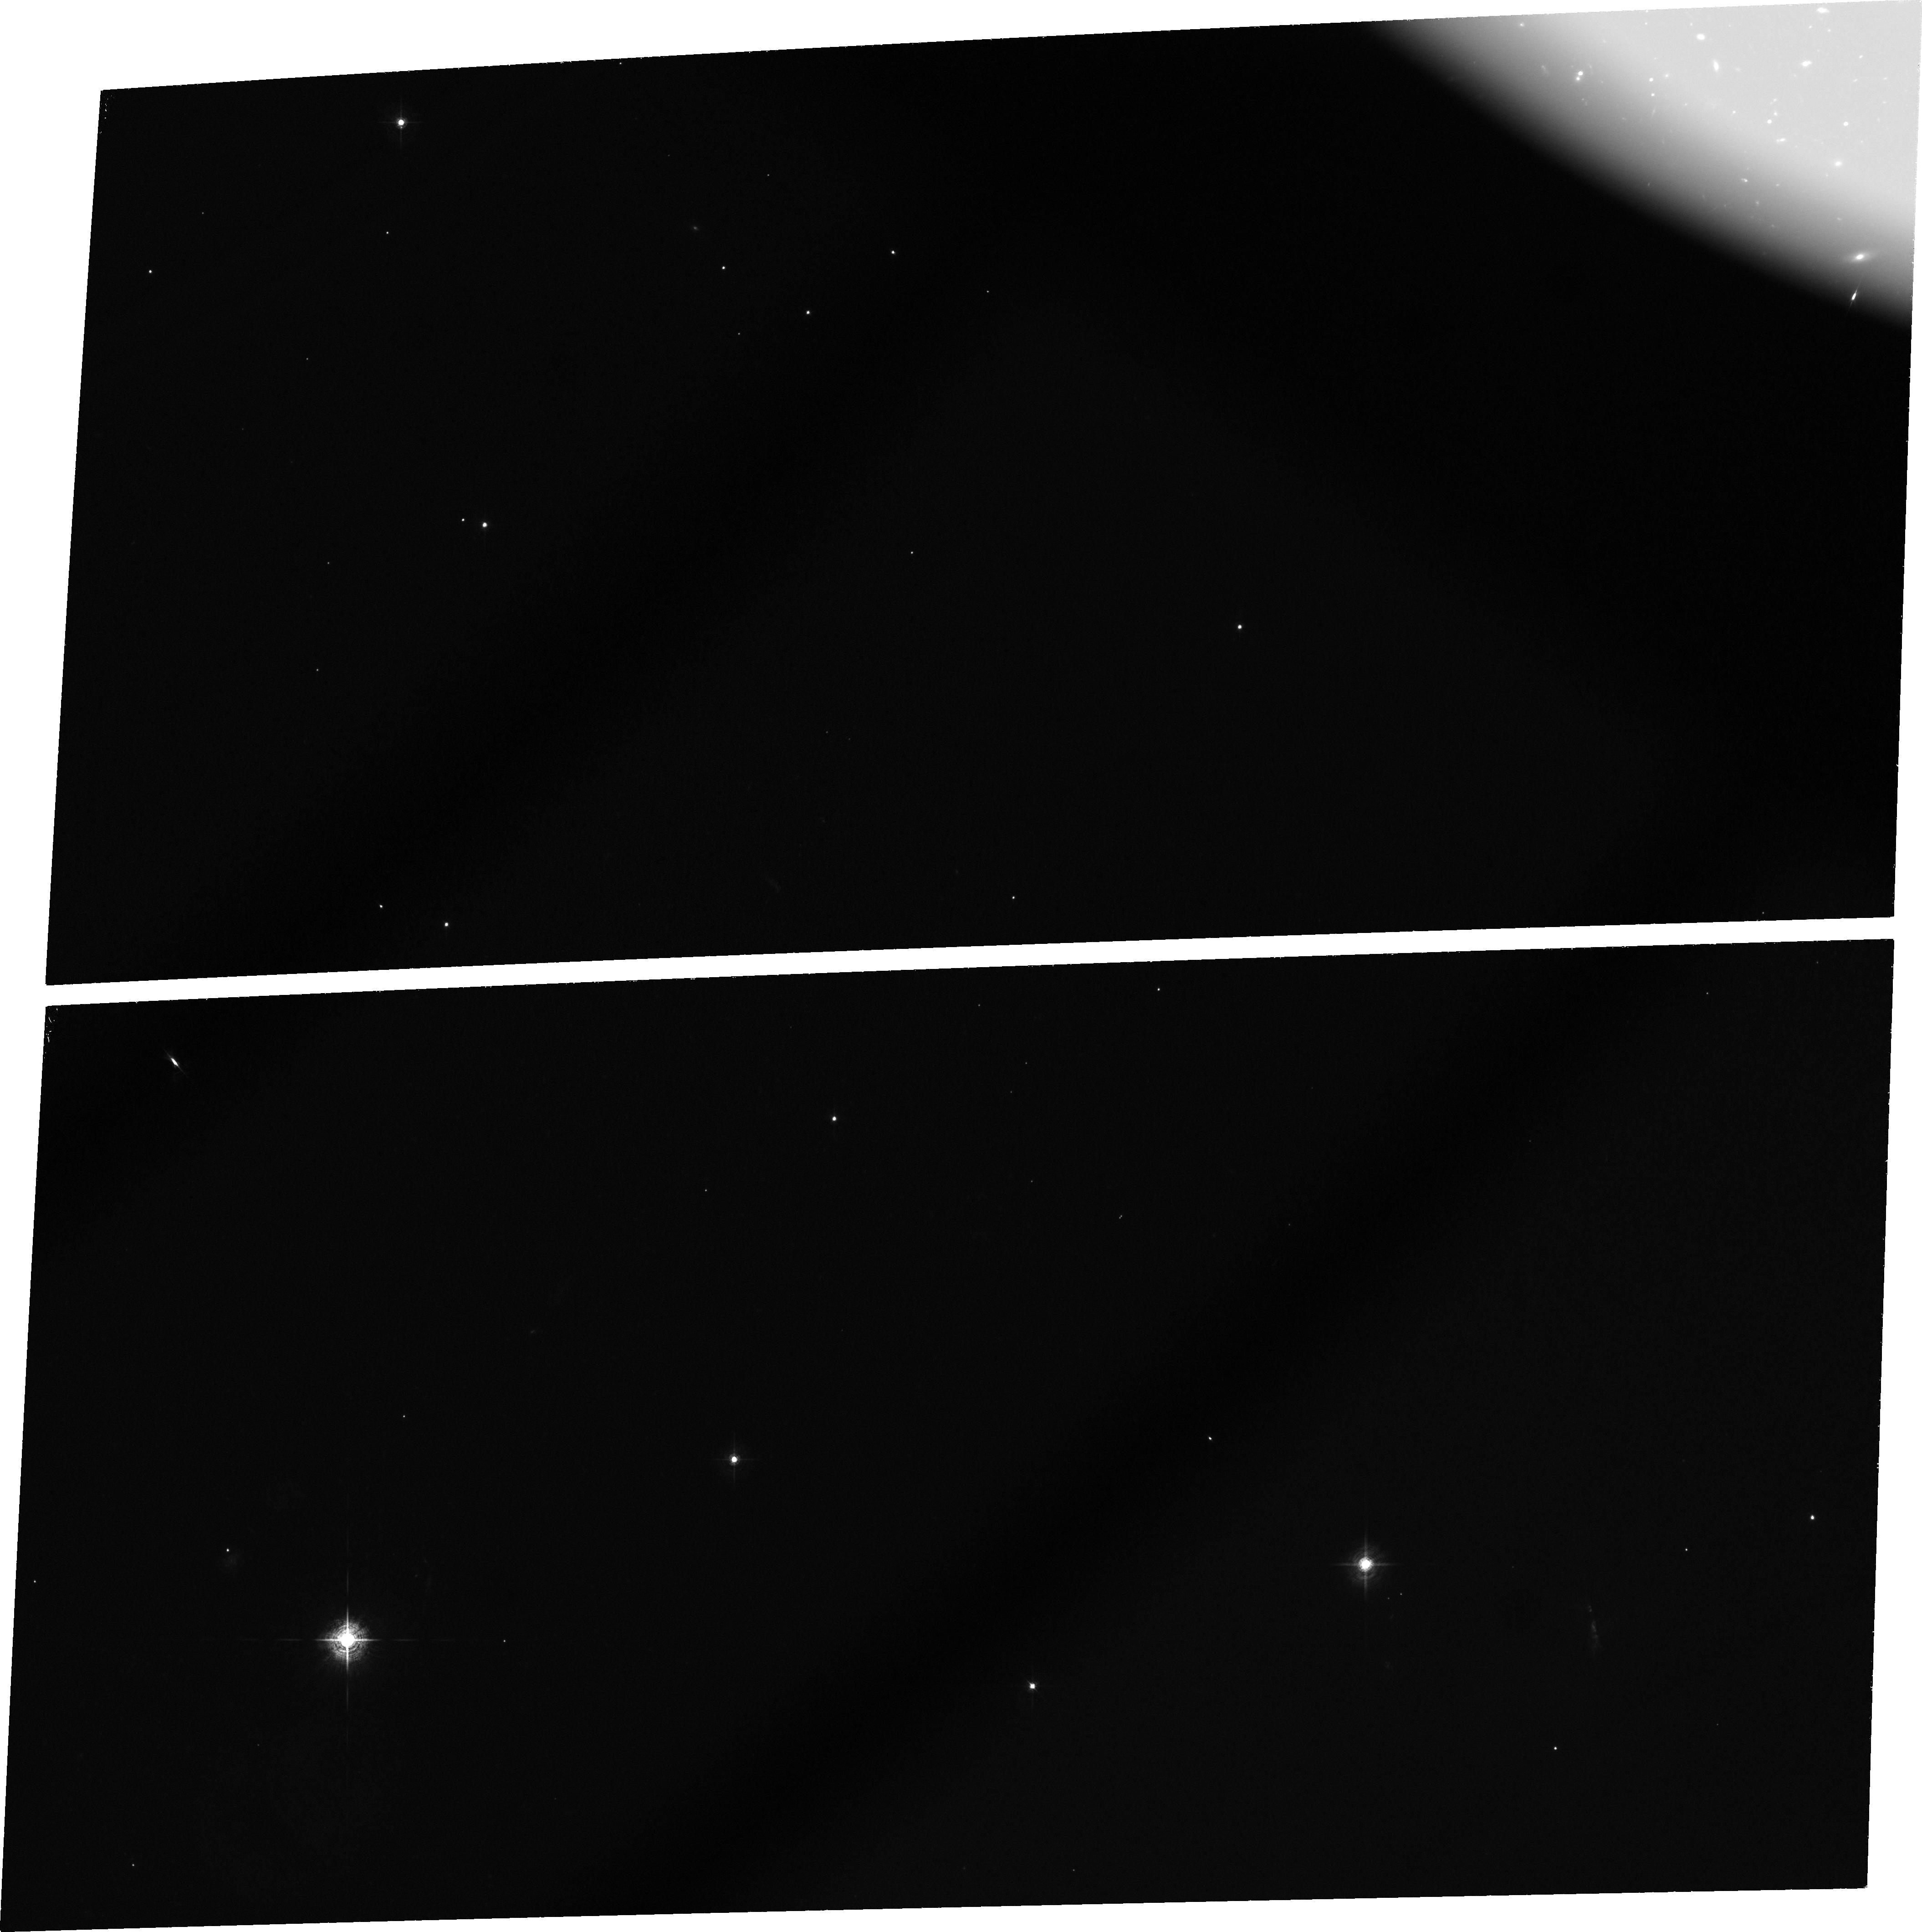
Target: RG4C4117. Instrument: ACS/WFC. Filter: FR601N. Exposure: 2.8 h. Observation ID: j8pe30010

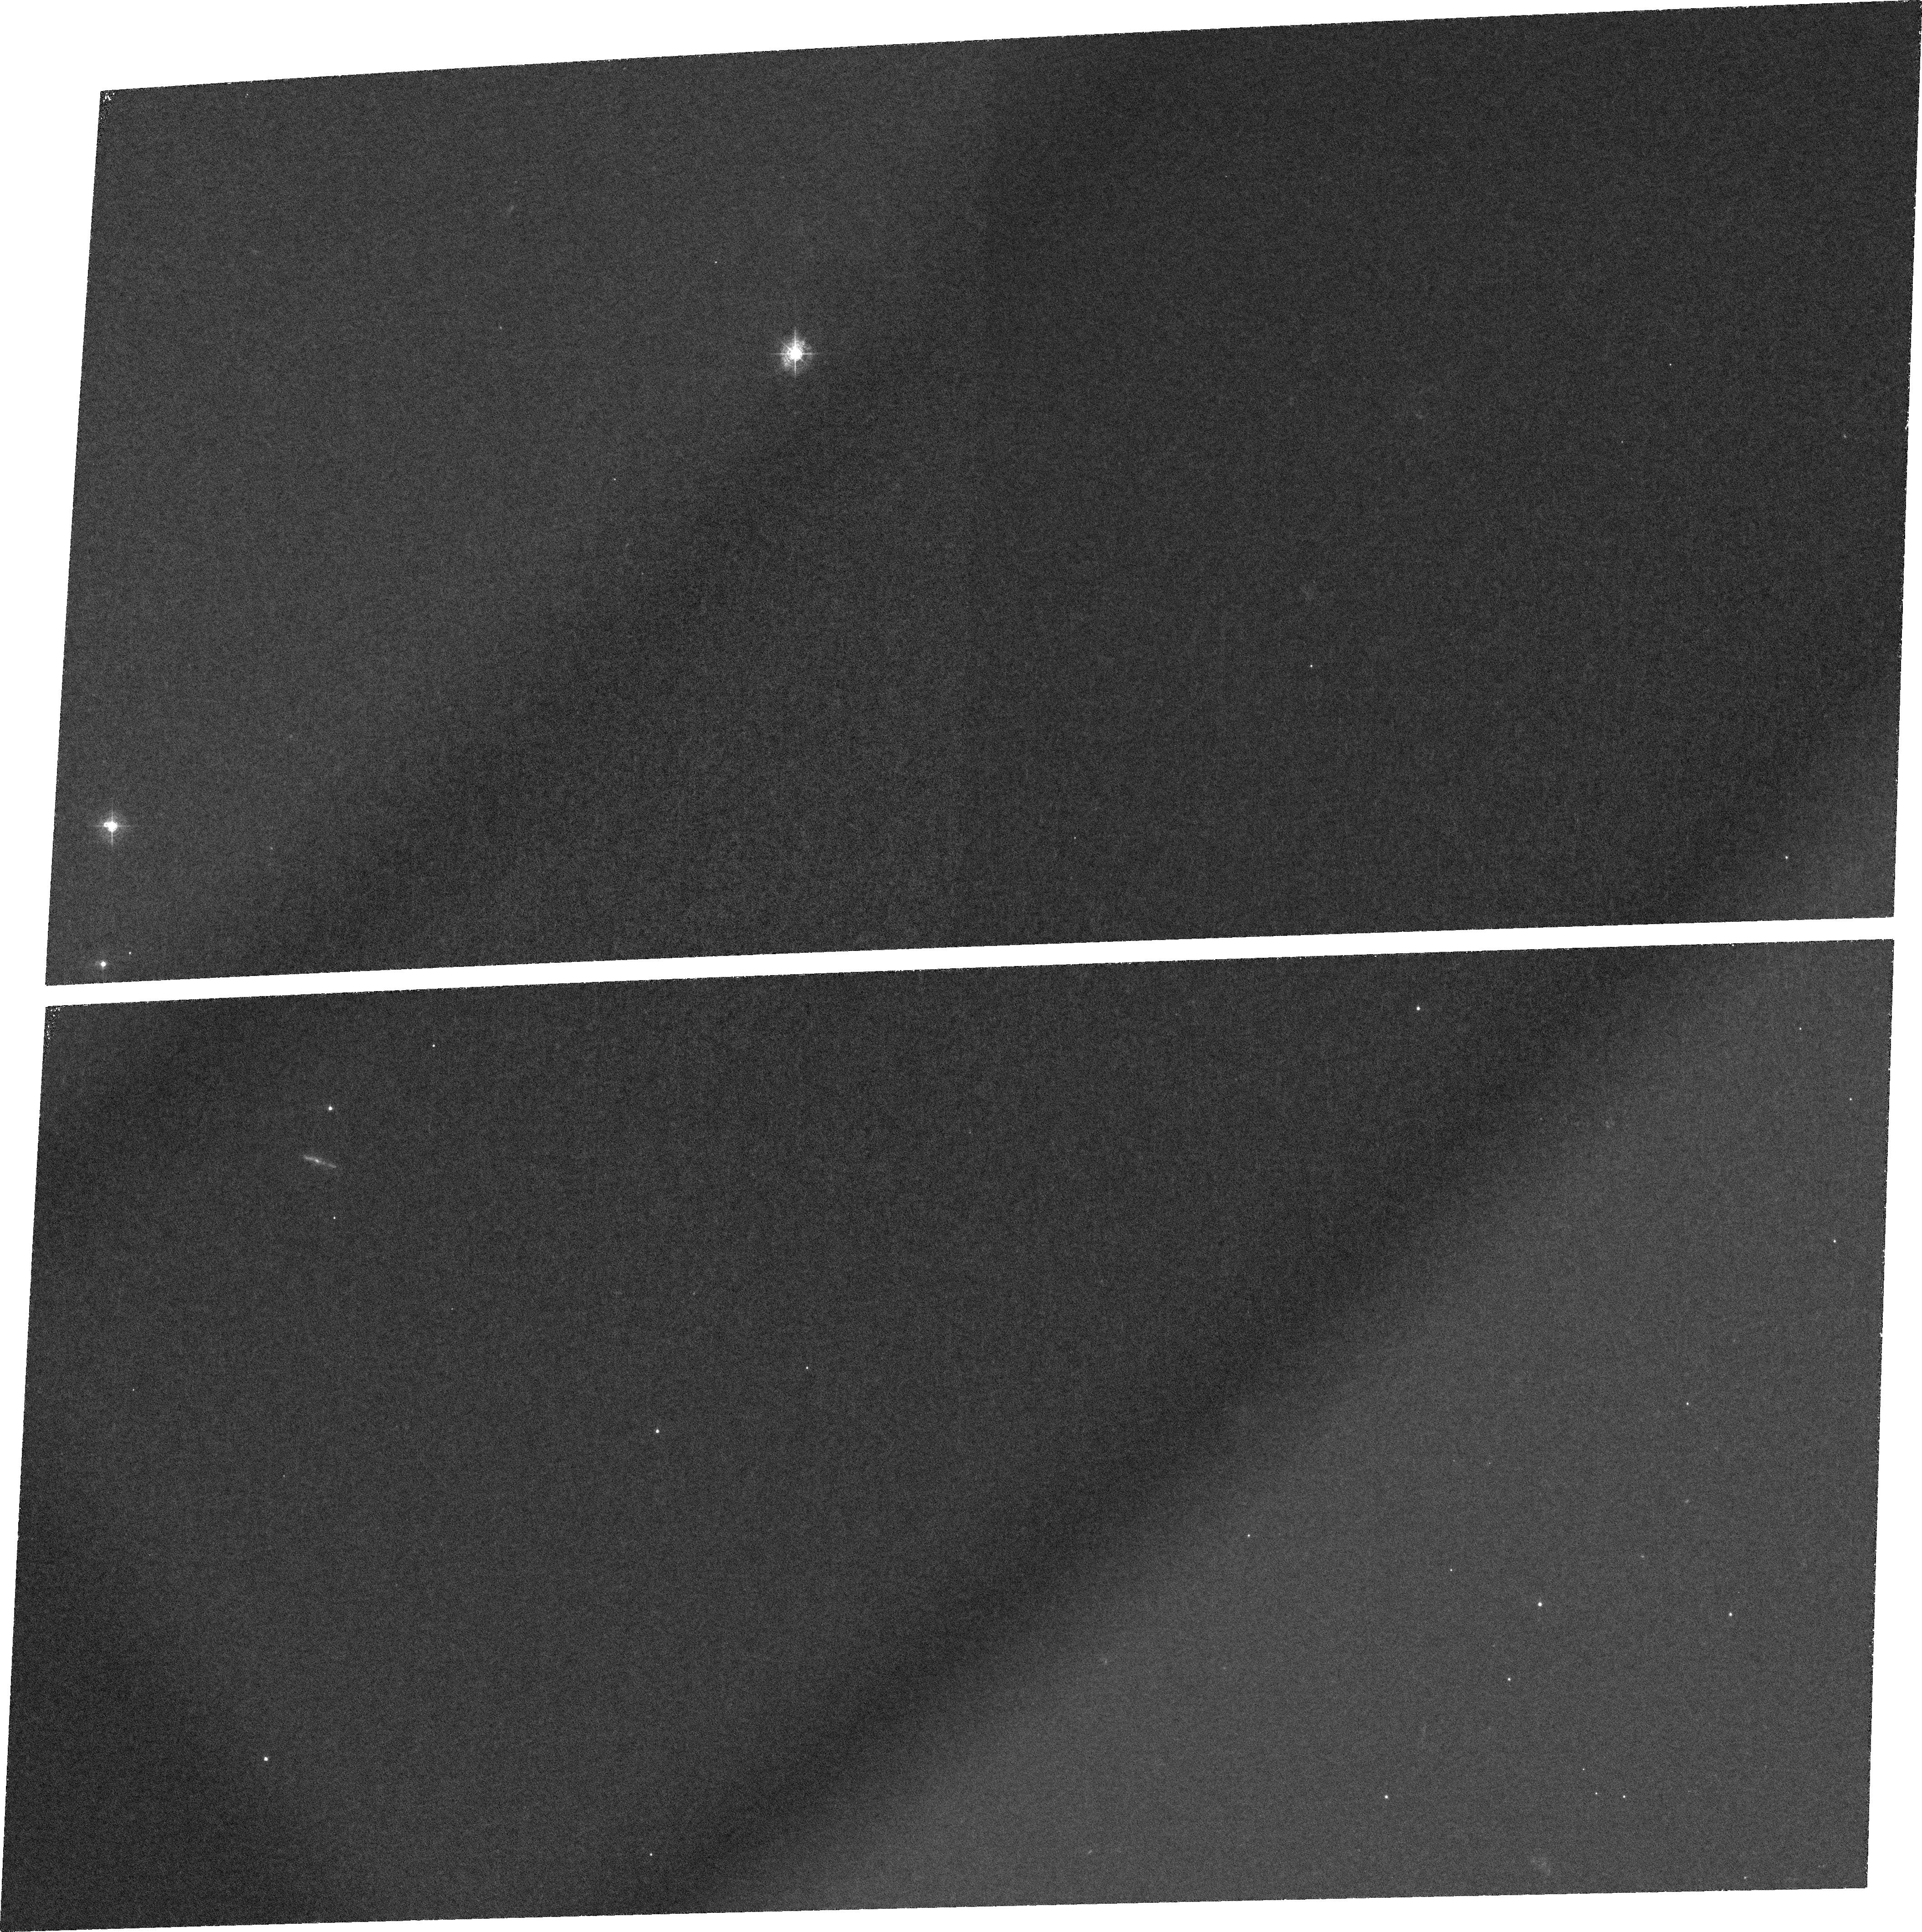
Target: MRC1138-262. Instrument: ACS/WFC. Filter: FR388N. Exposure: 2.8 h. Observation ID: j8pe10010

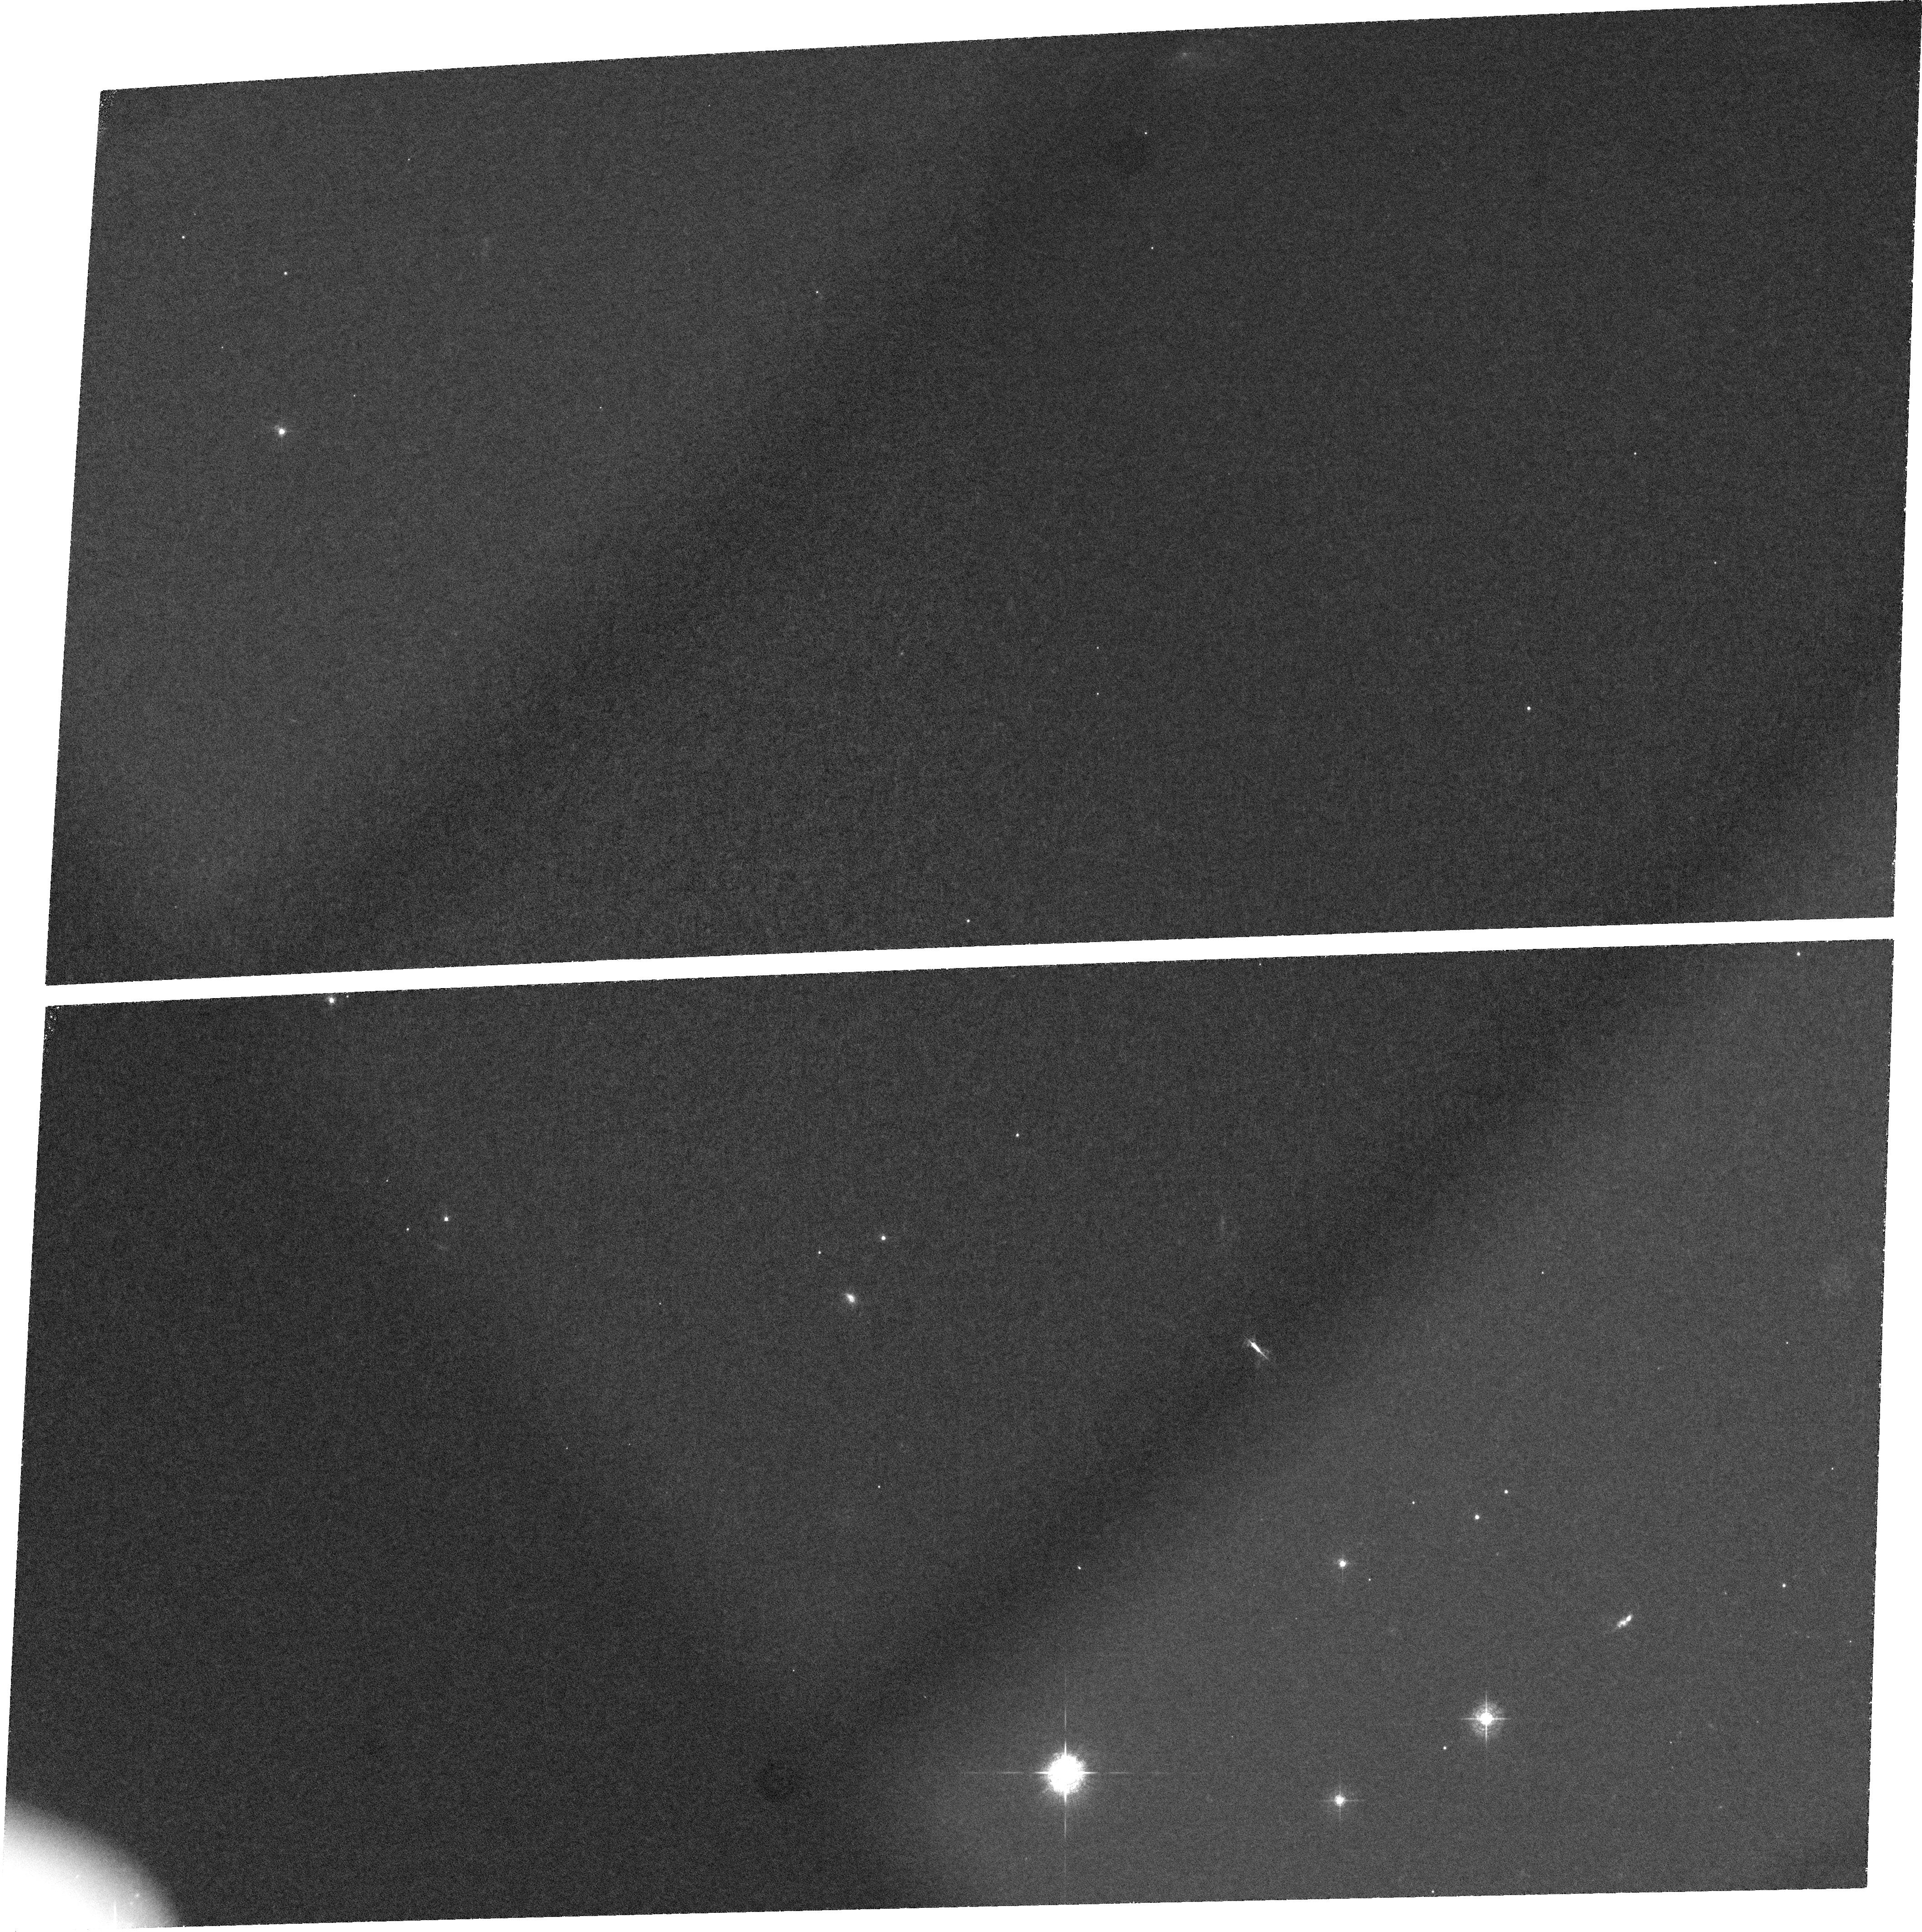
Target: MRC0943-242. Instrument: ACS/WFC. Filter: FR462N. Exposure: 2.8 h. Observation ID: j8pe20010

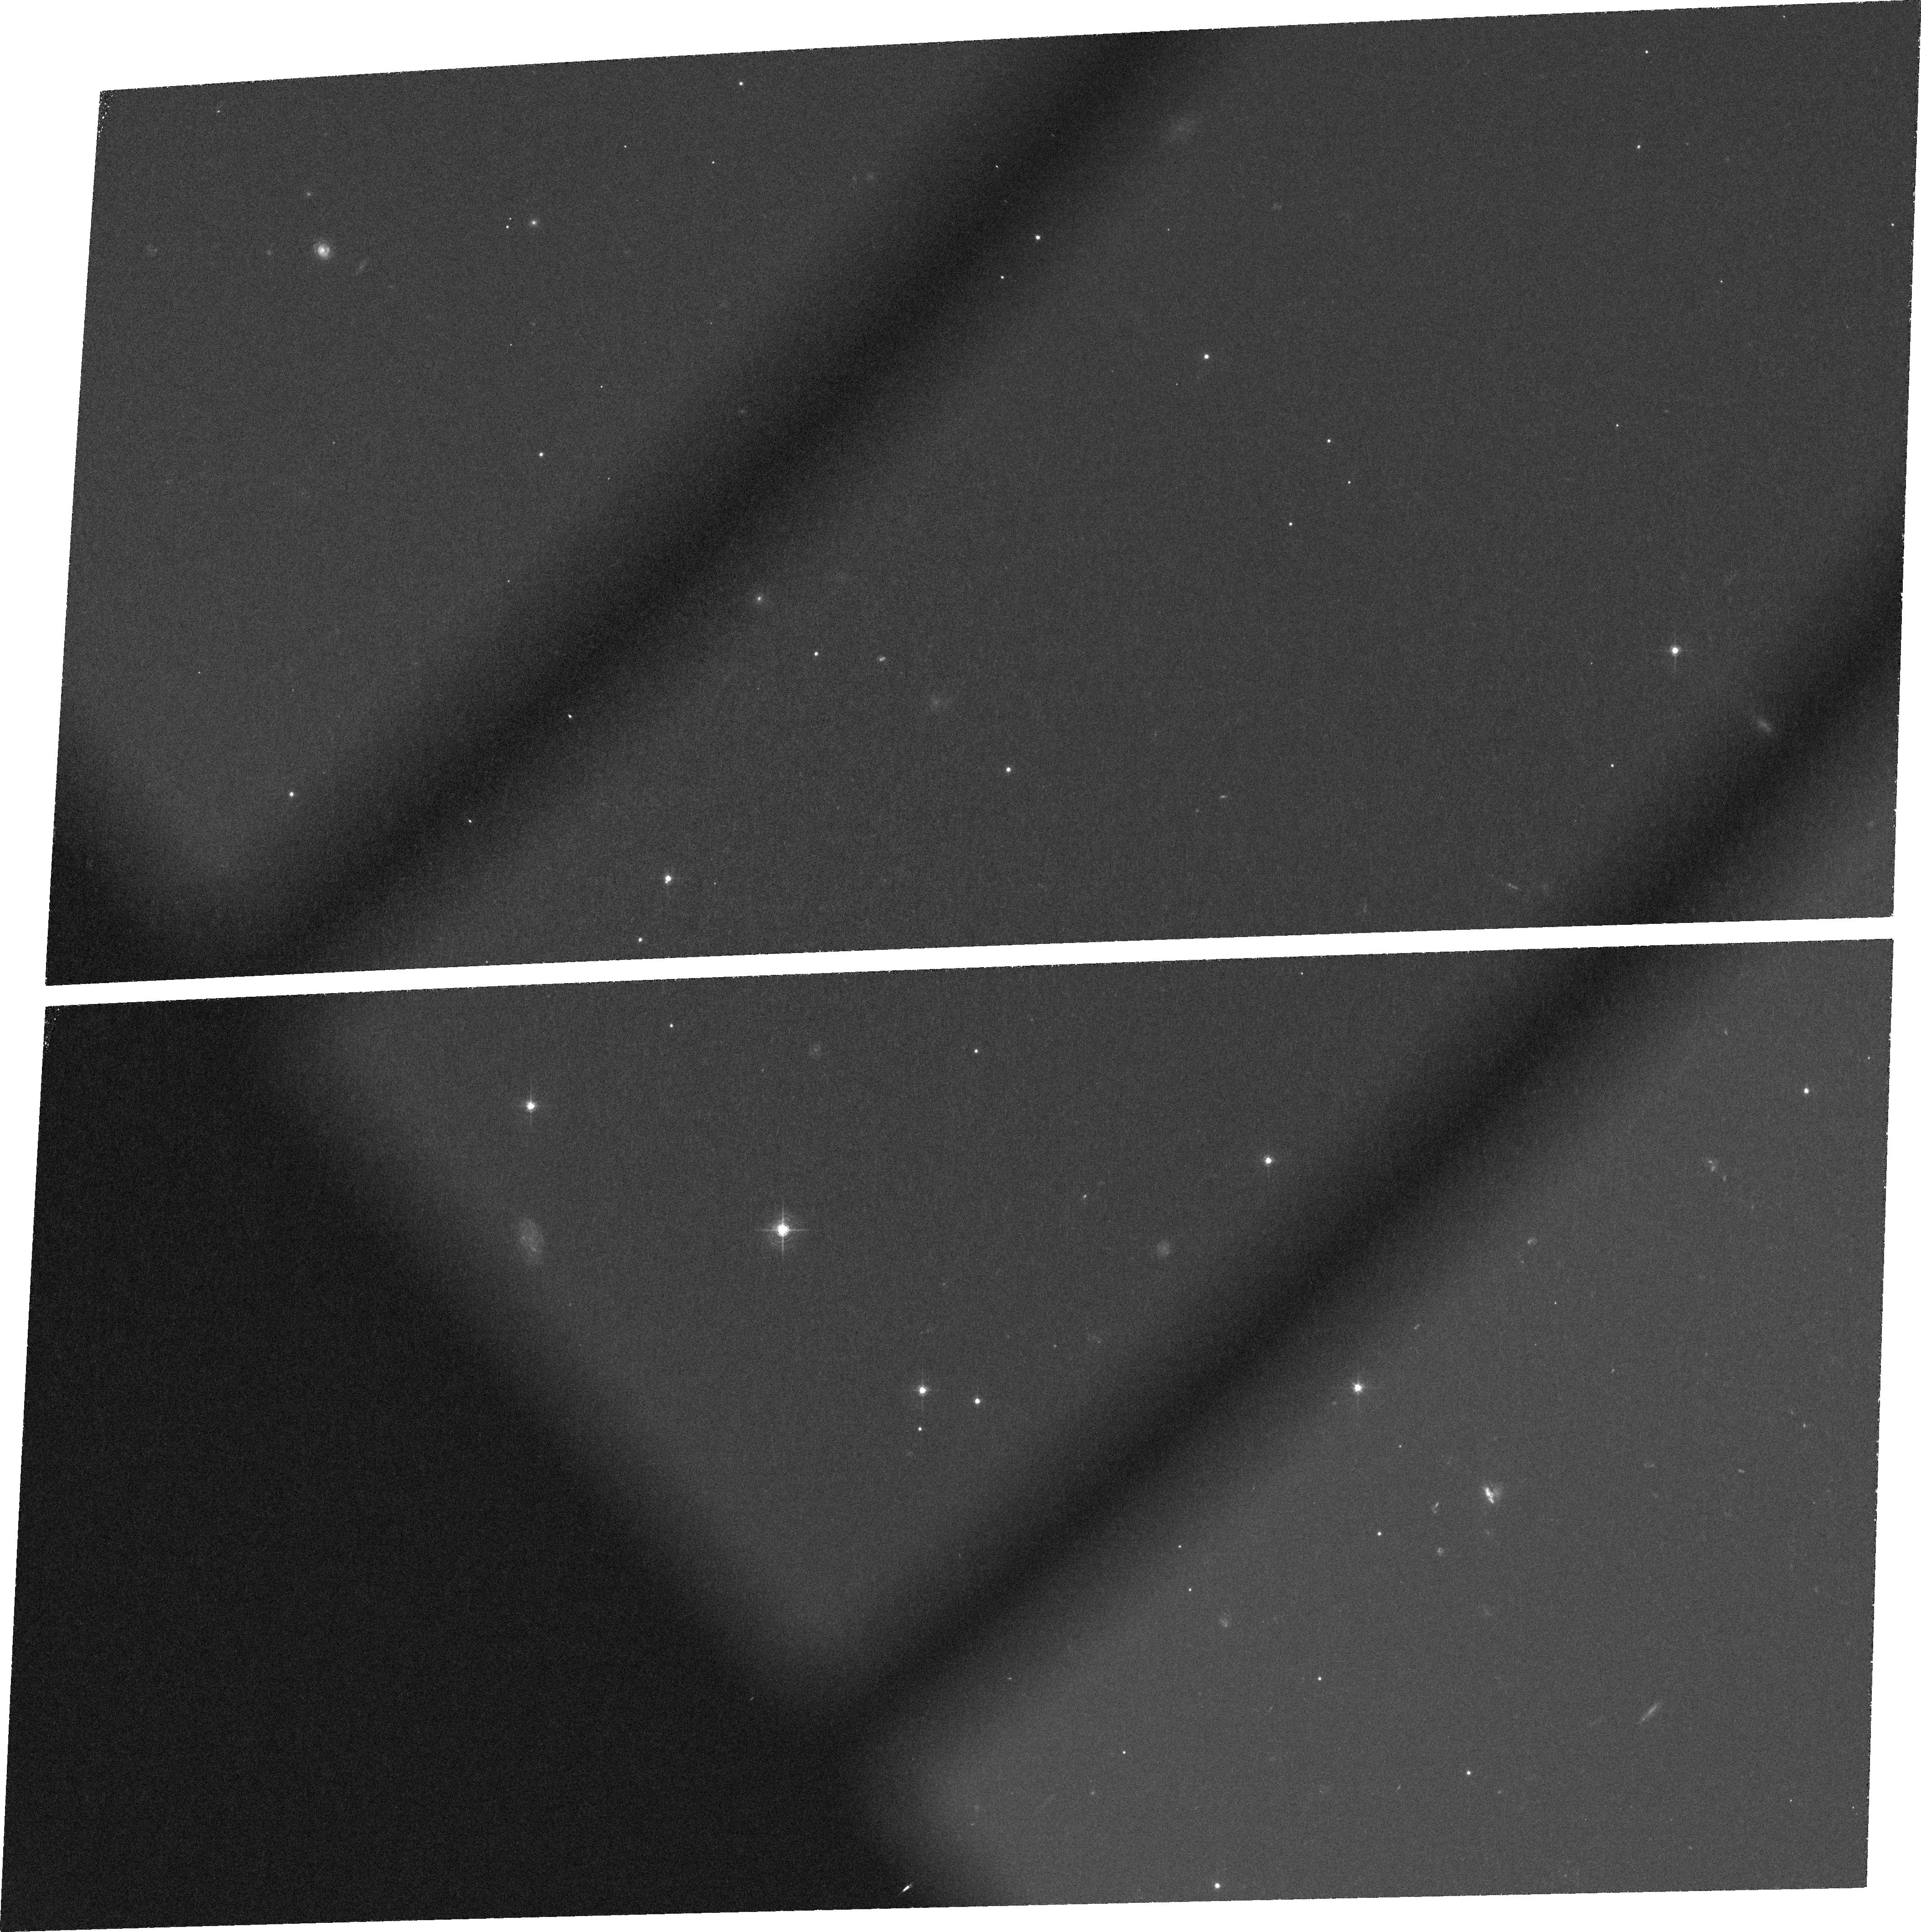
Target: TNJ1338-1942. Instrument: ACS/WFC. Filter: FR601N. Exposure: 2.8 h. Observation ID: j8pe40010

Giant Lya Halos Around High Redshift Radio Galaxies (PI: van Breugel, Wil J.M.)

We propose to use the ACS + ramp filter to image the morphologies of several high redshift, giant Lya emission line halos associated with radio galaxies. High redshift radio galaxies are the likely precursors of the most massive elliptical galaxies known today. There is increasing evidence that they are forming in the centers of giant halos in overdense galaxy regions or `protoclusters'. The halos provide a unique diagnostic to study the formation of these massive galaxies and determine the importance of AGN/starburst feedback during this process. The capability of HST to resolve fine detail is essential for the interpretation of their complex morphologies. Our targets have also a number of Lya excess galaxies near the halos which fall within the field-of-view of the ACS + ramp filters. Our images will resolve these systems and we will investigate whether there is morphological evidence for starburst outflows. Starburst winds have been proposed as a source of heat and chemical enrichment for protoclusters, which may significantly affect their evolution.